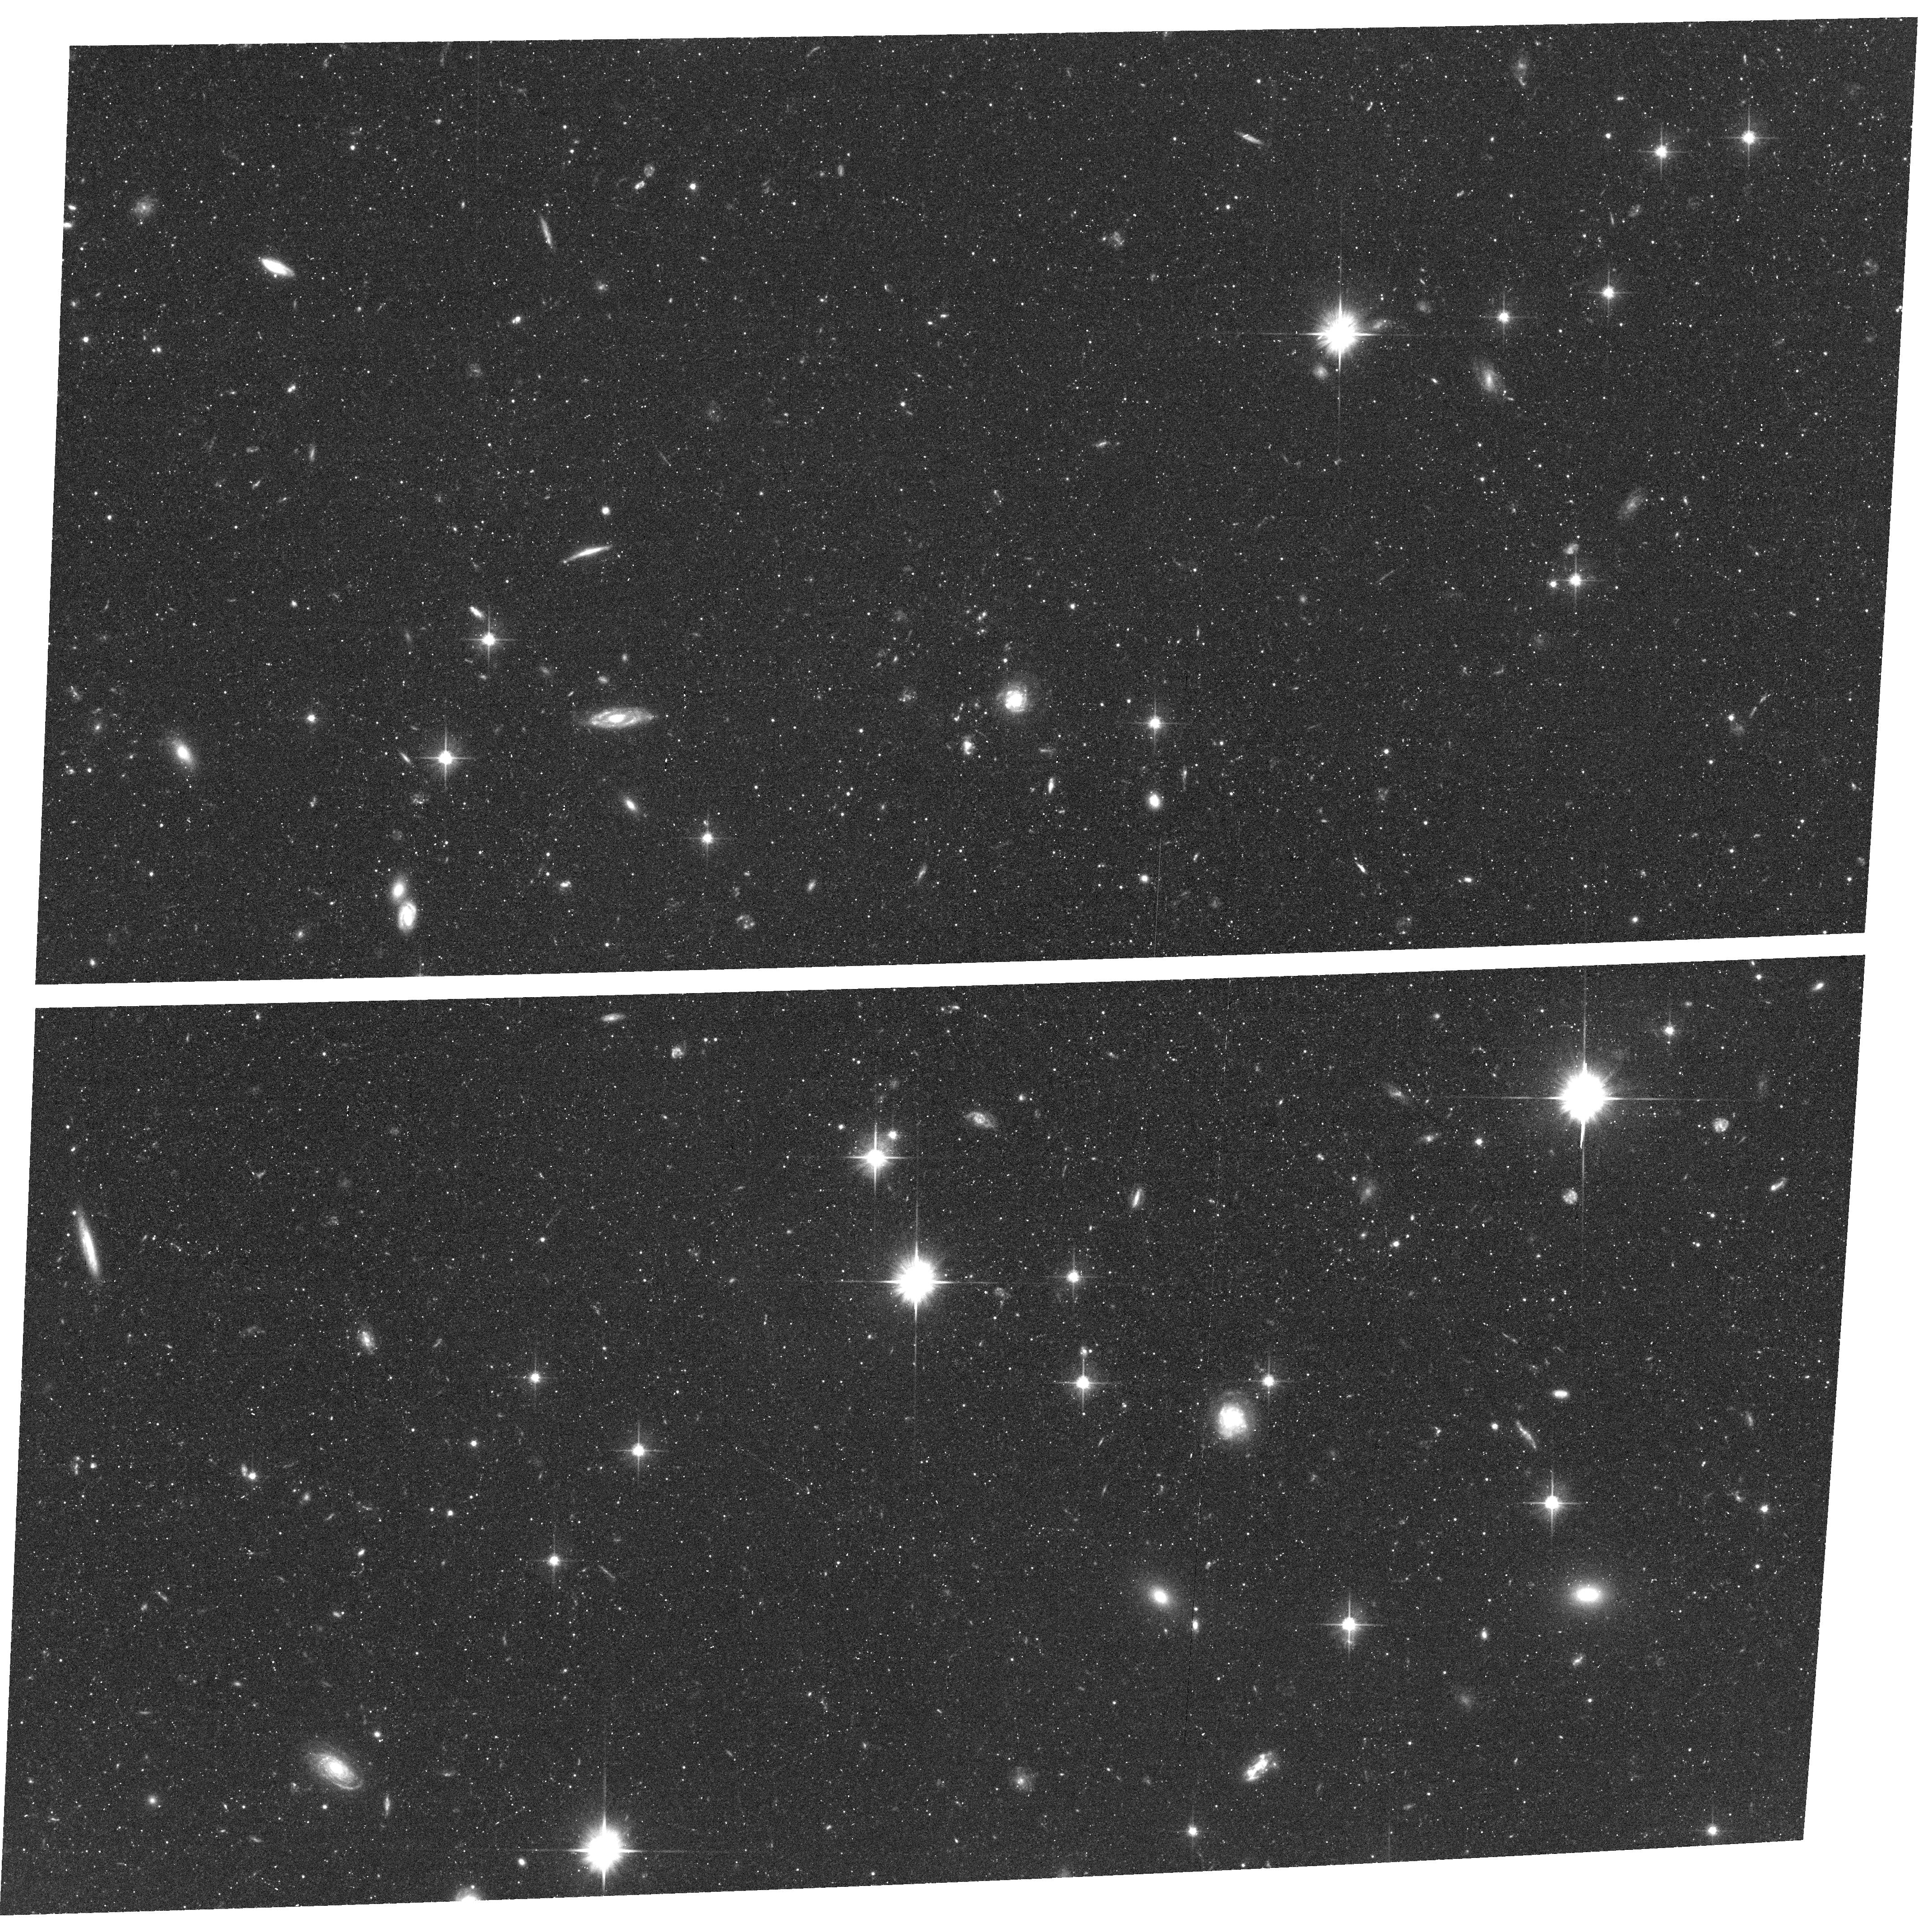
Target: field at RA 12.088°, Dec 39.819°
Instrument: ACS/WFC
Filter: F606W
Exposure: 46 min
Observation ID: hst_11632_01_acs_wfc_f606w_jb2f01

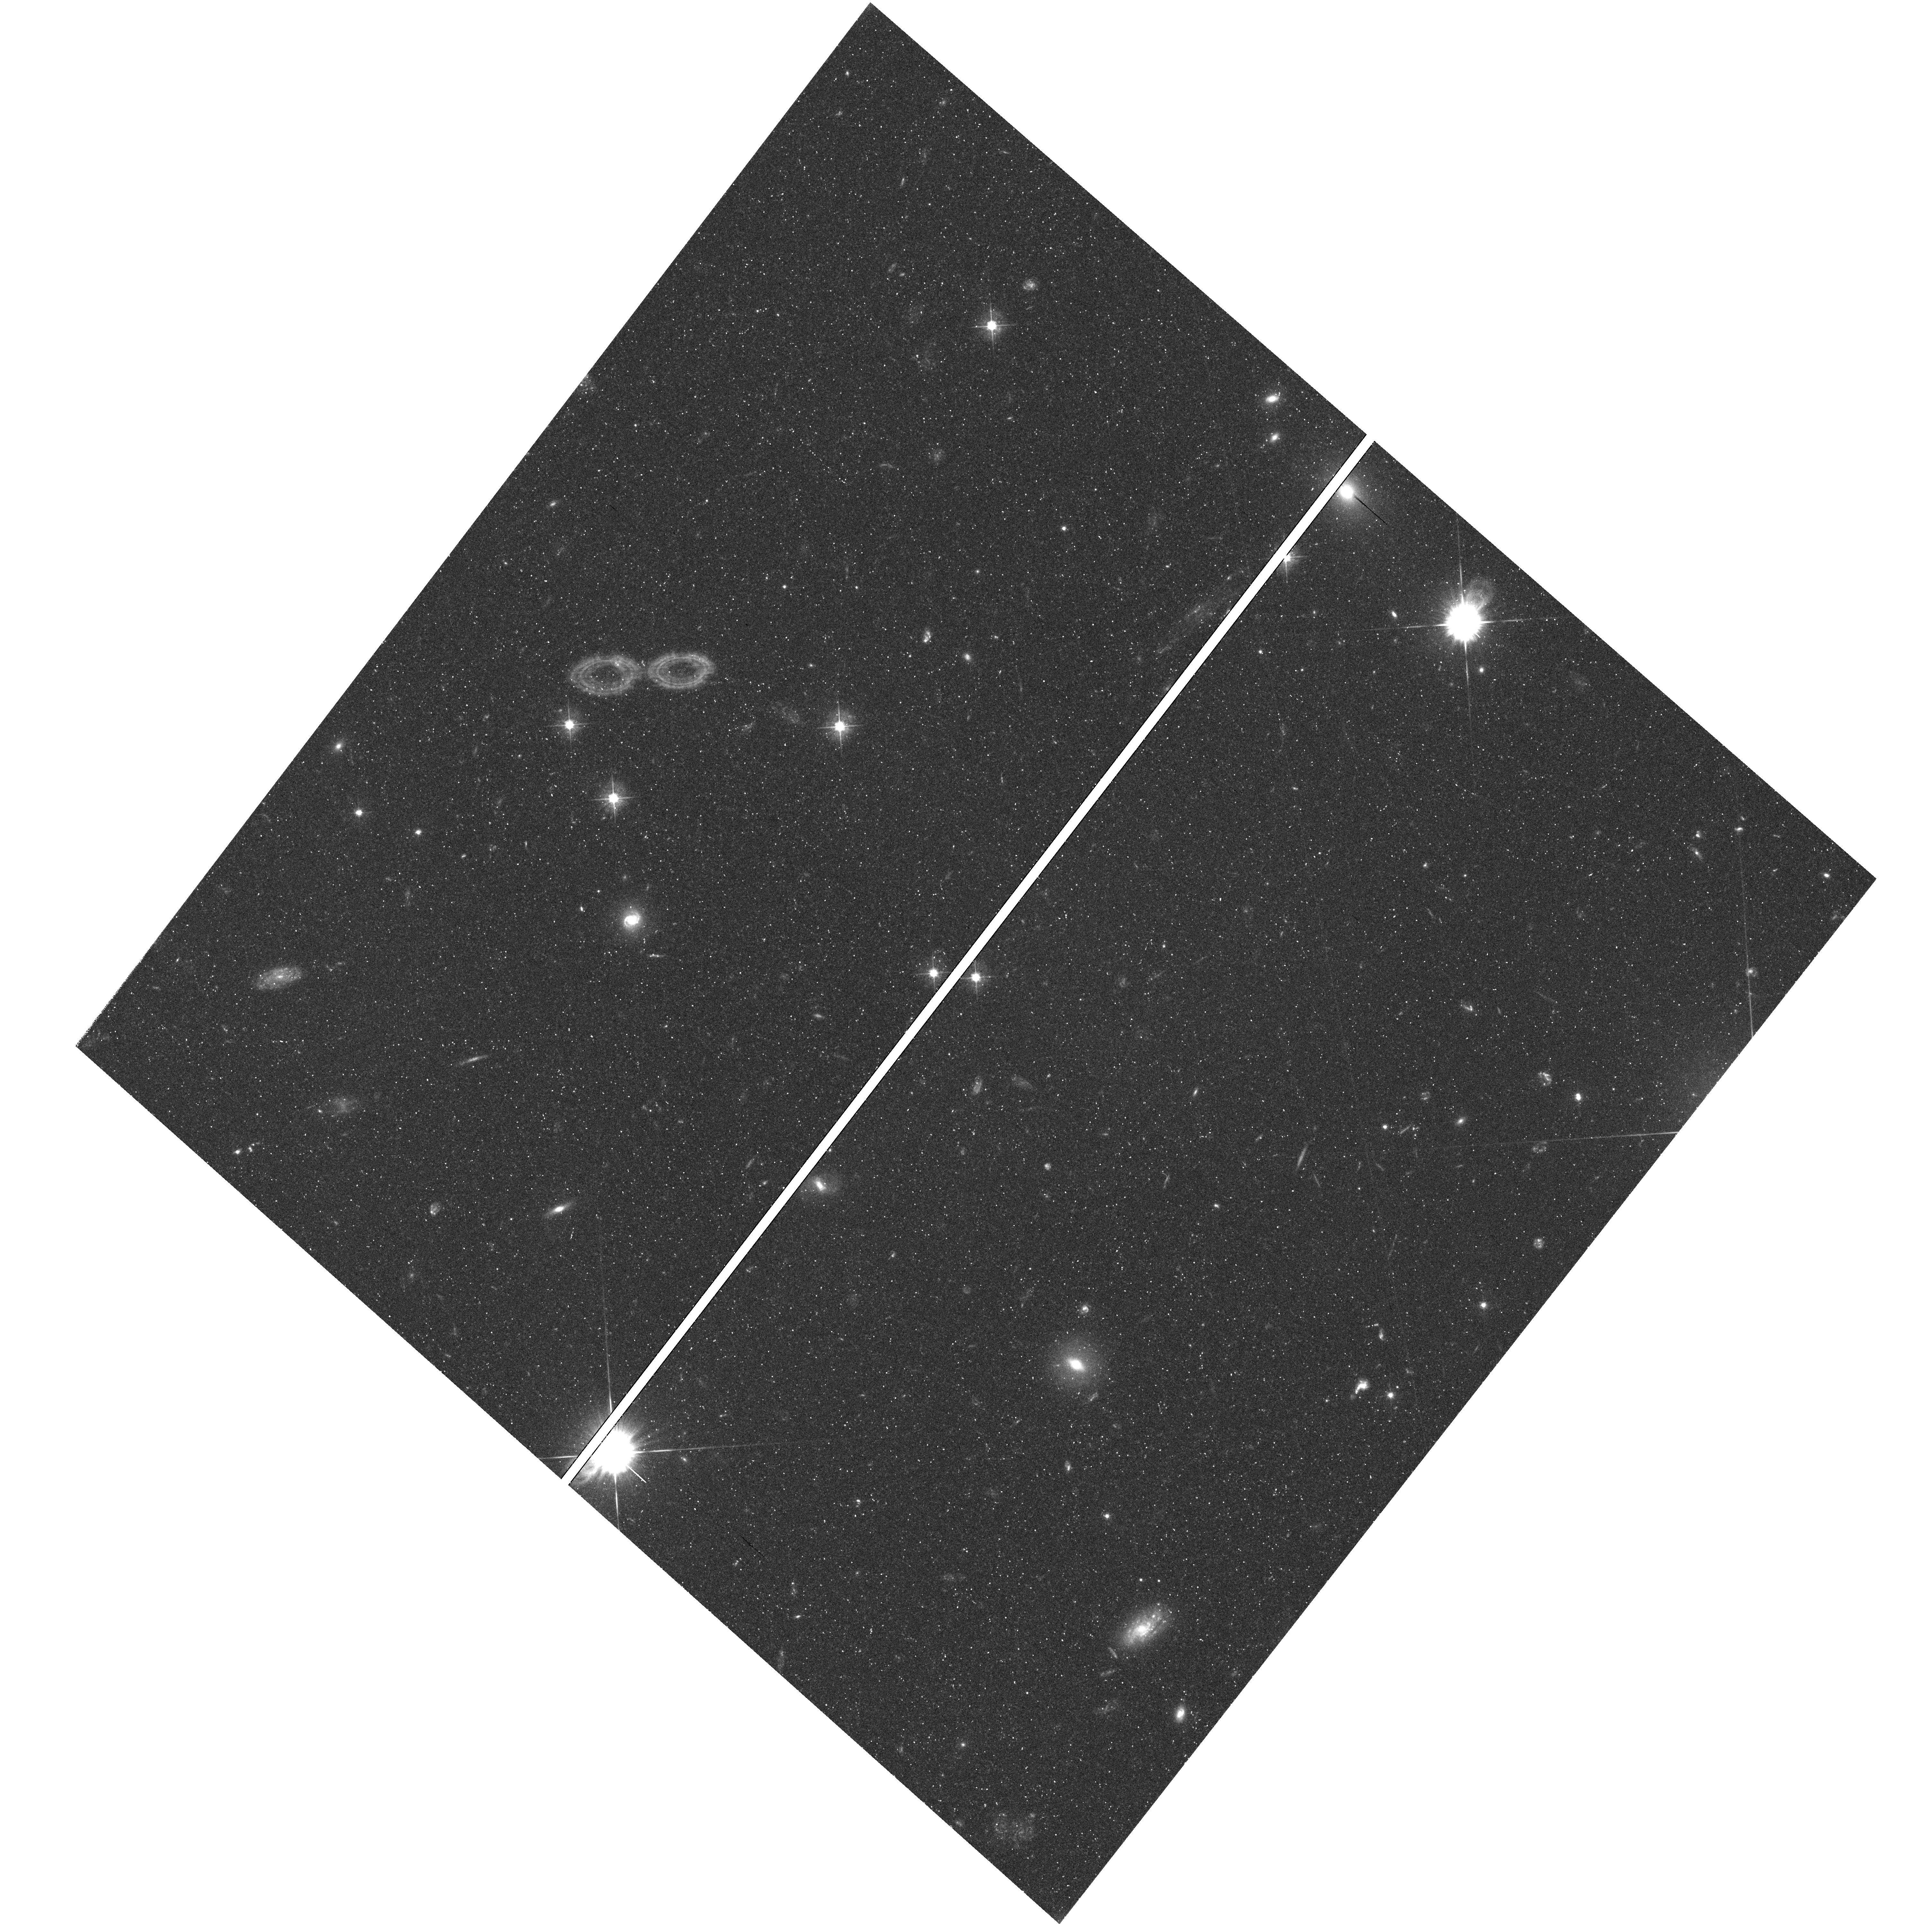
Target: field at RA 15.302°, Dec 42.564°
Instrument: WFC3/UVIS
Filter: F475W
Exposure: 50 min
Observation ID: hst_11632_02_wfc3_uvis_f475w_ib2f02

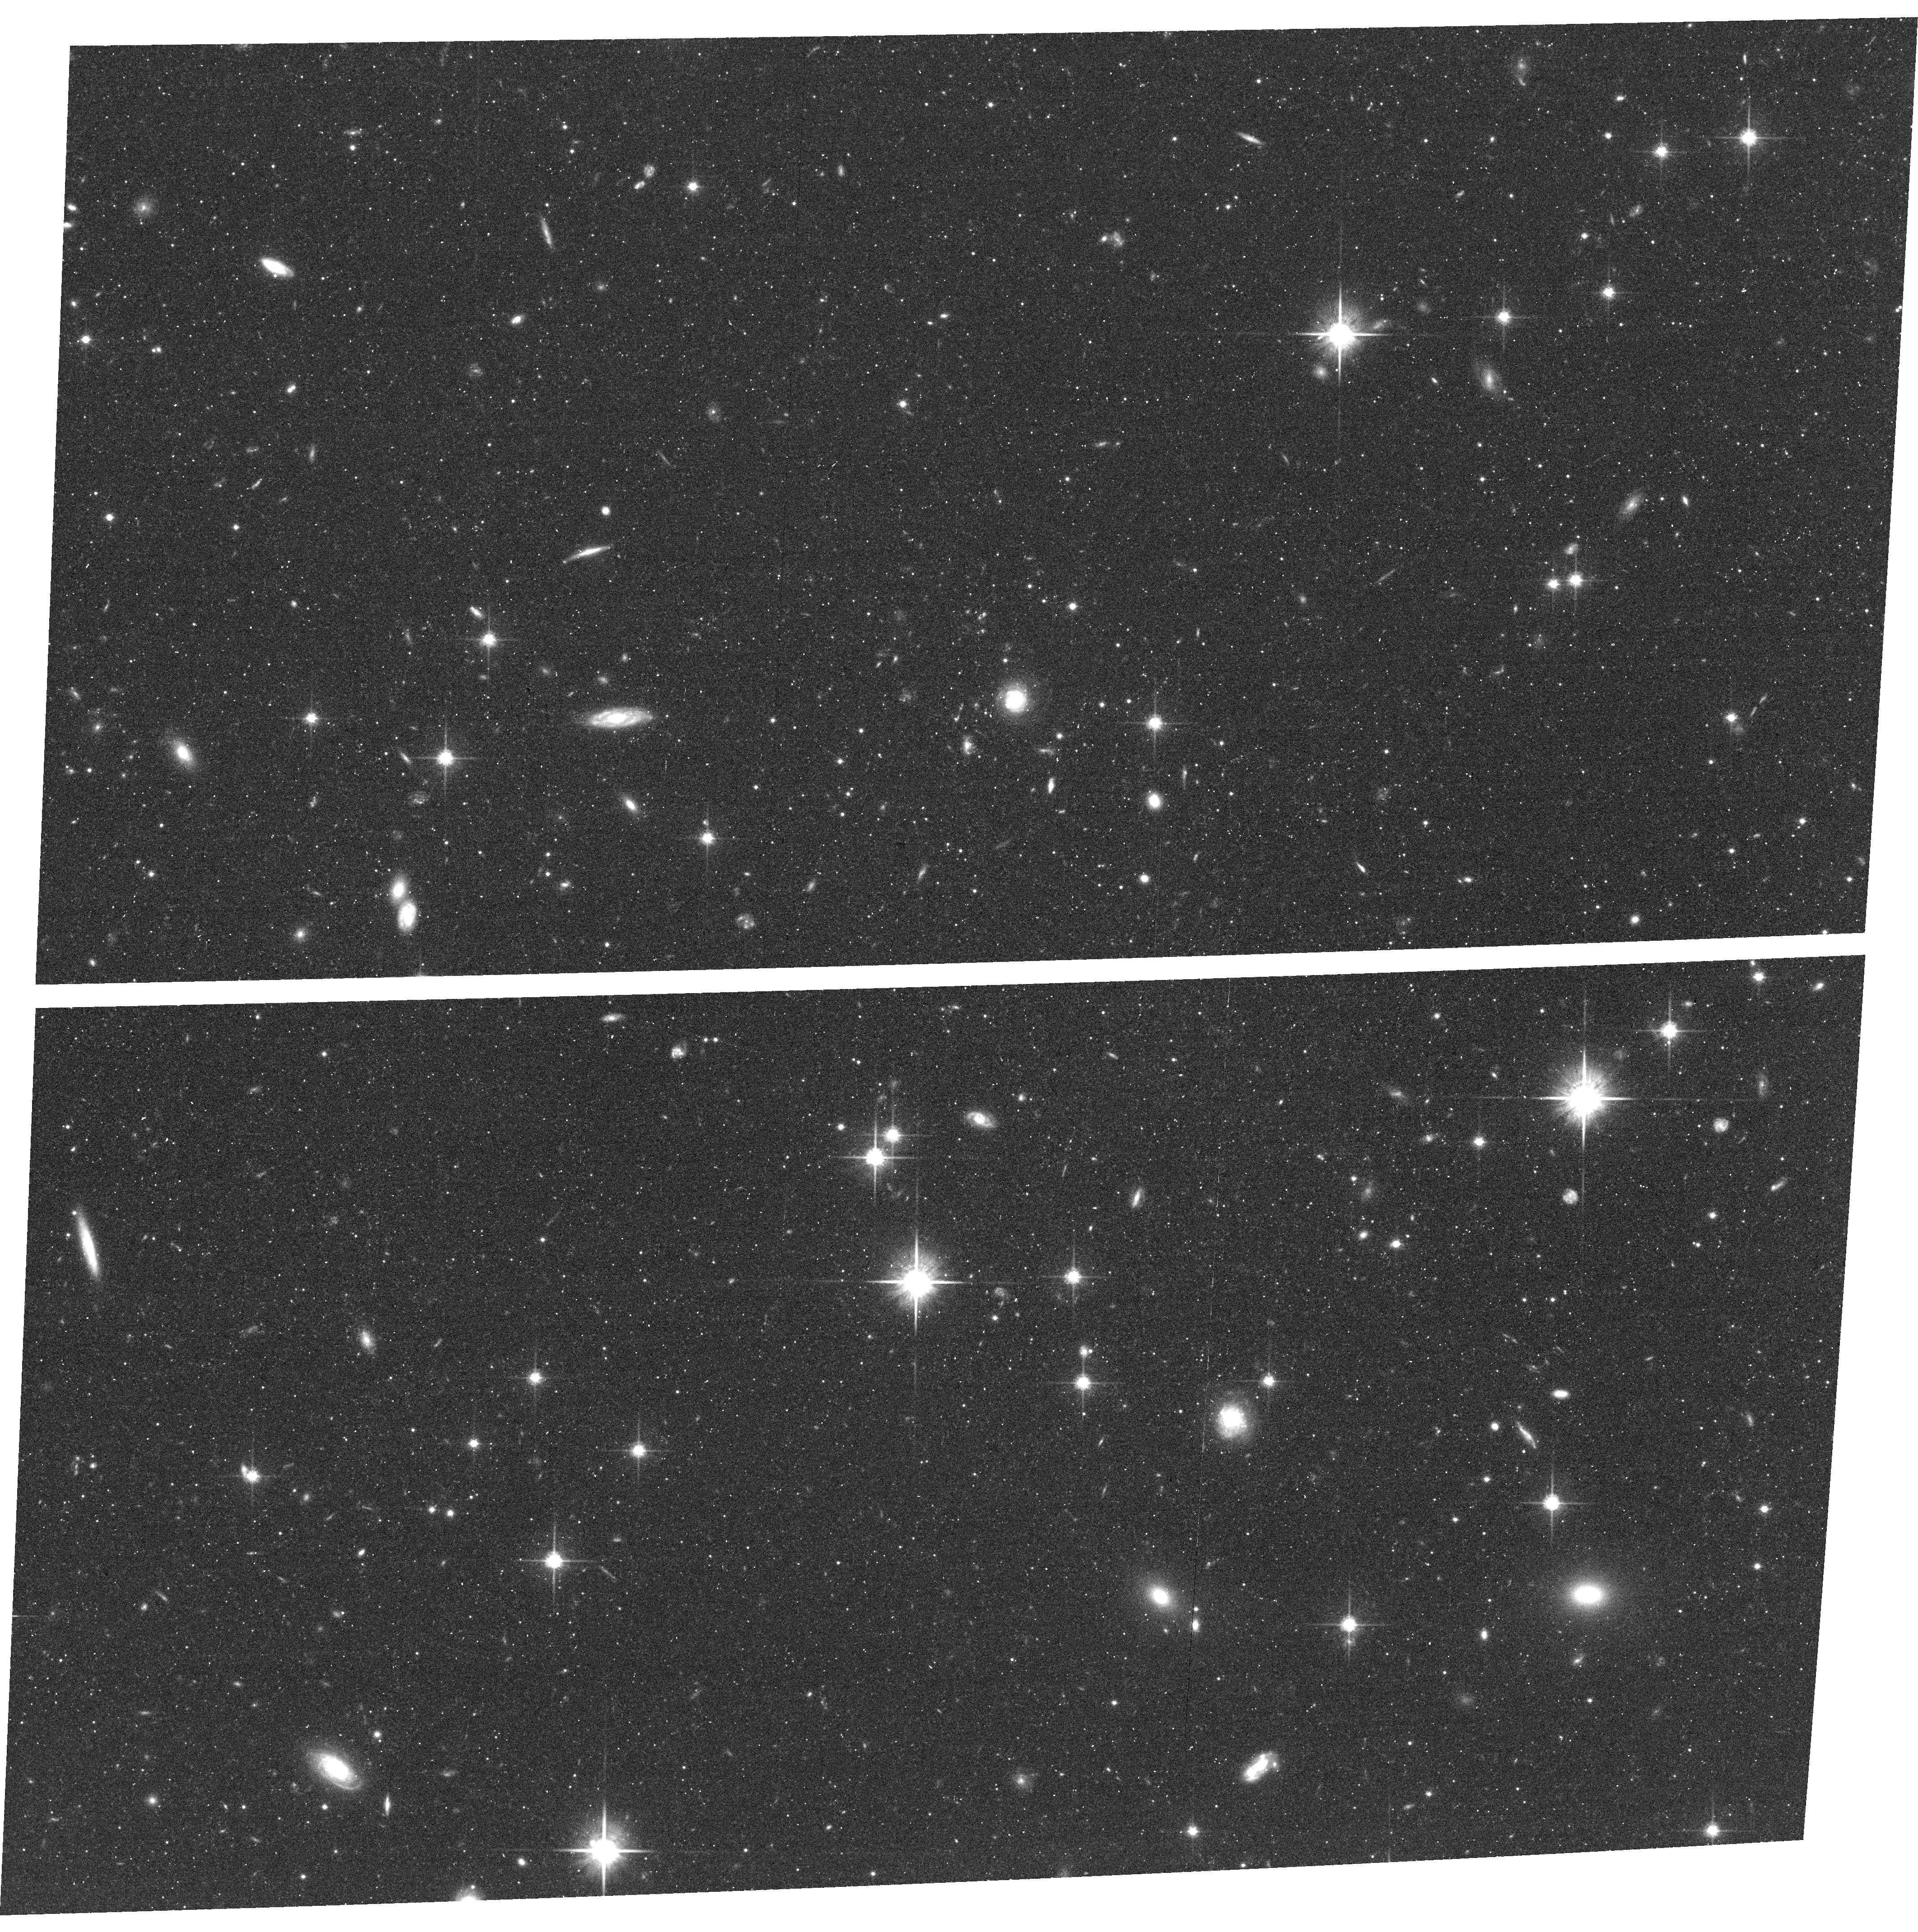
Target: field at RA 12.088°, Dec 39.823°
Instrument: ACS/WFC
Filter: F814W
Exposure: 36 min
Observation ID: hst_11632_01_acs_wfc_f814w_jb2f01

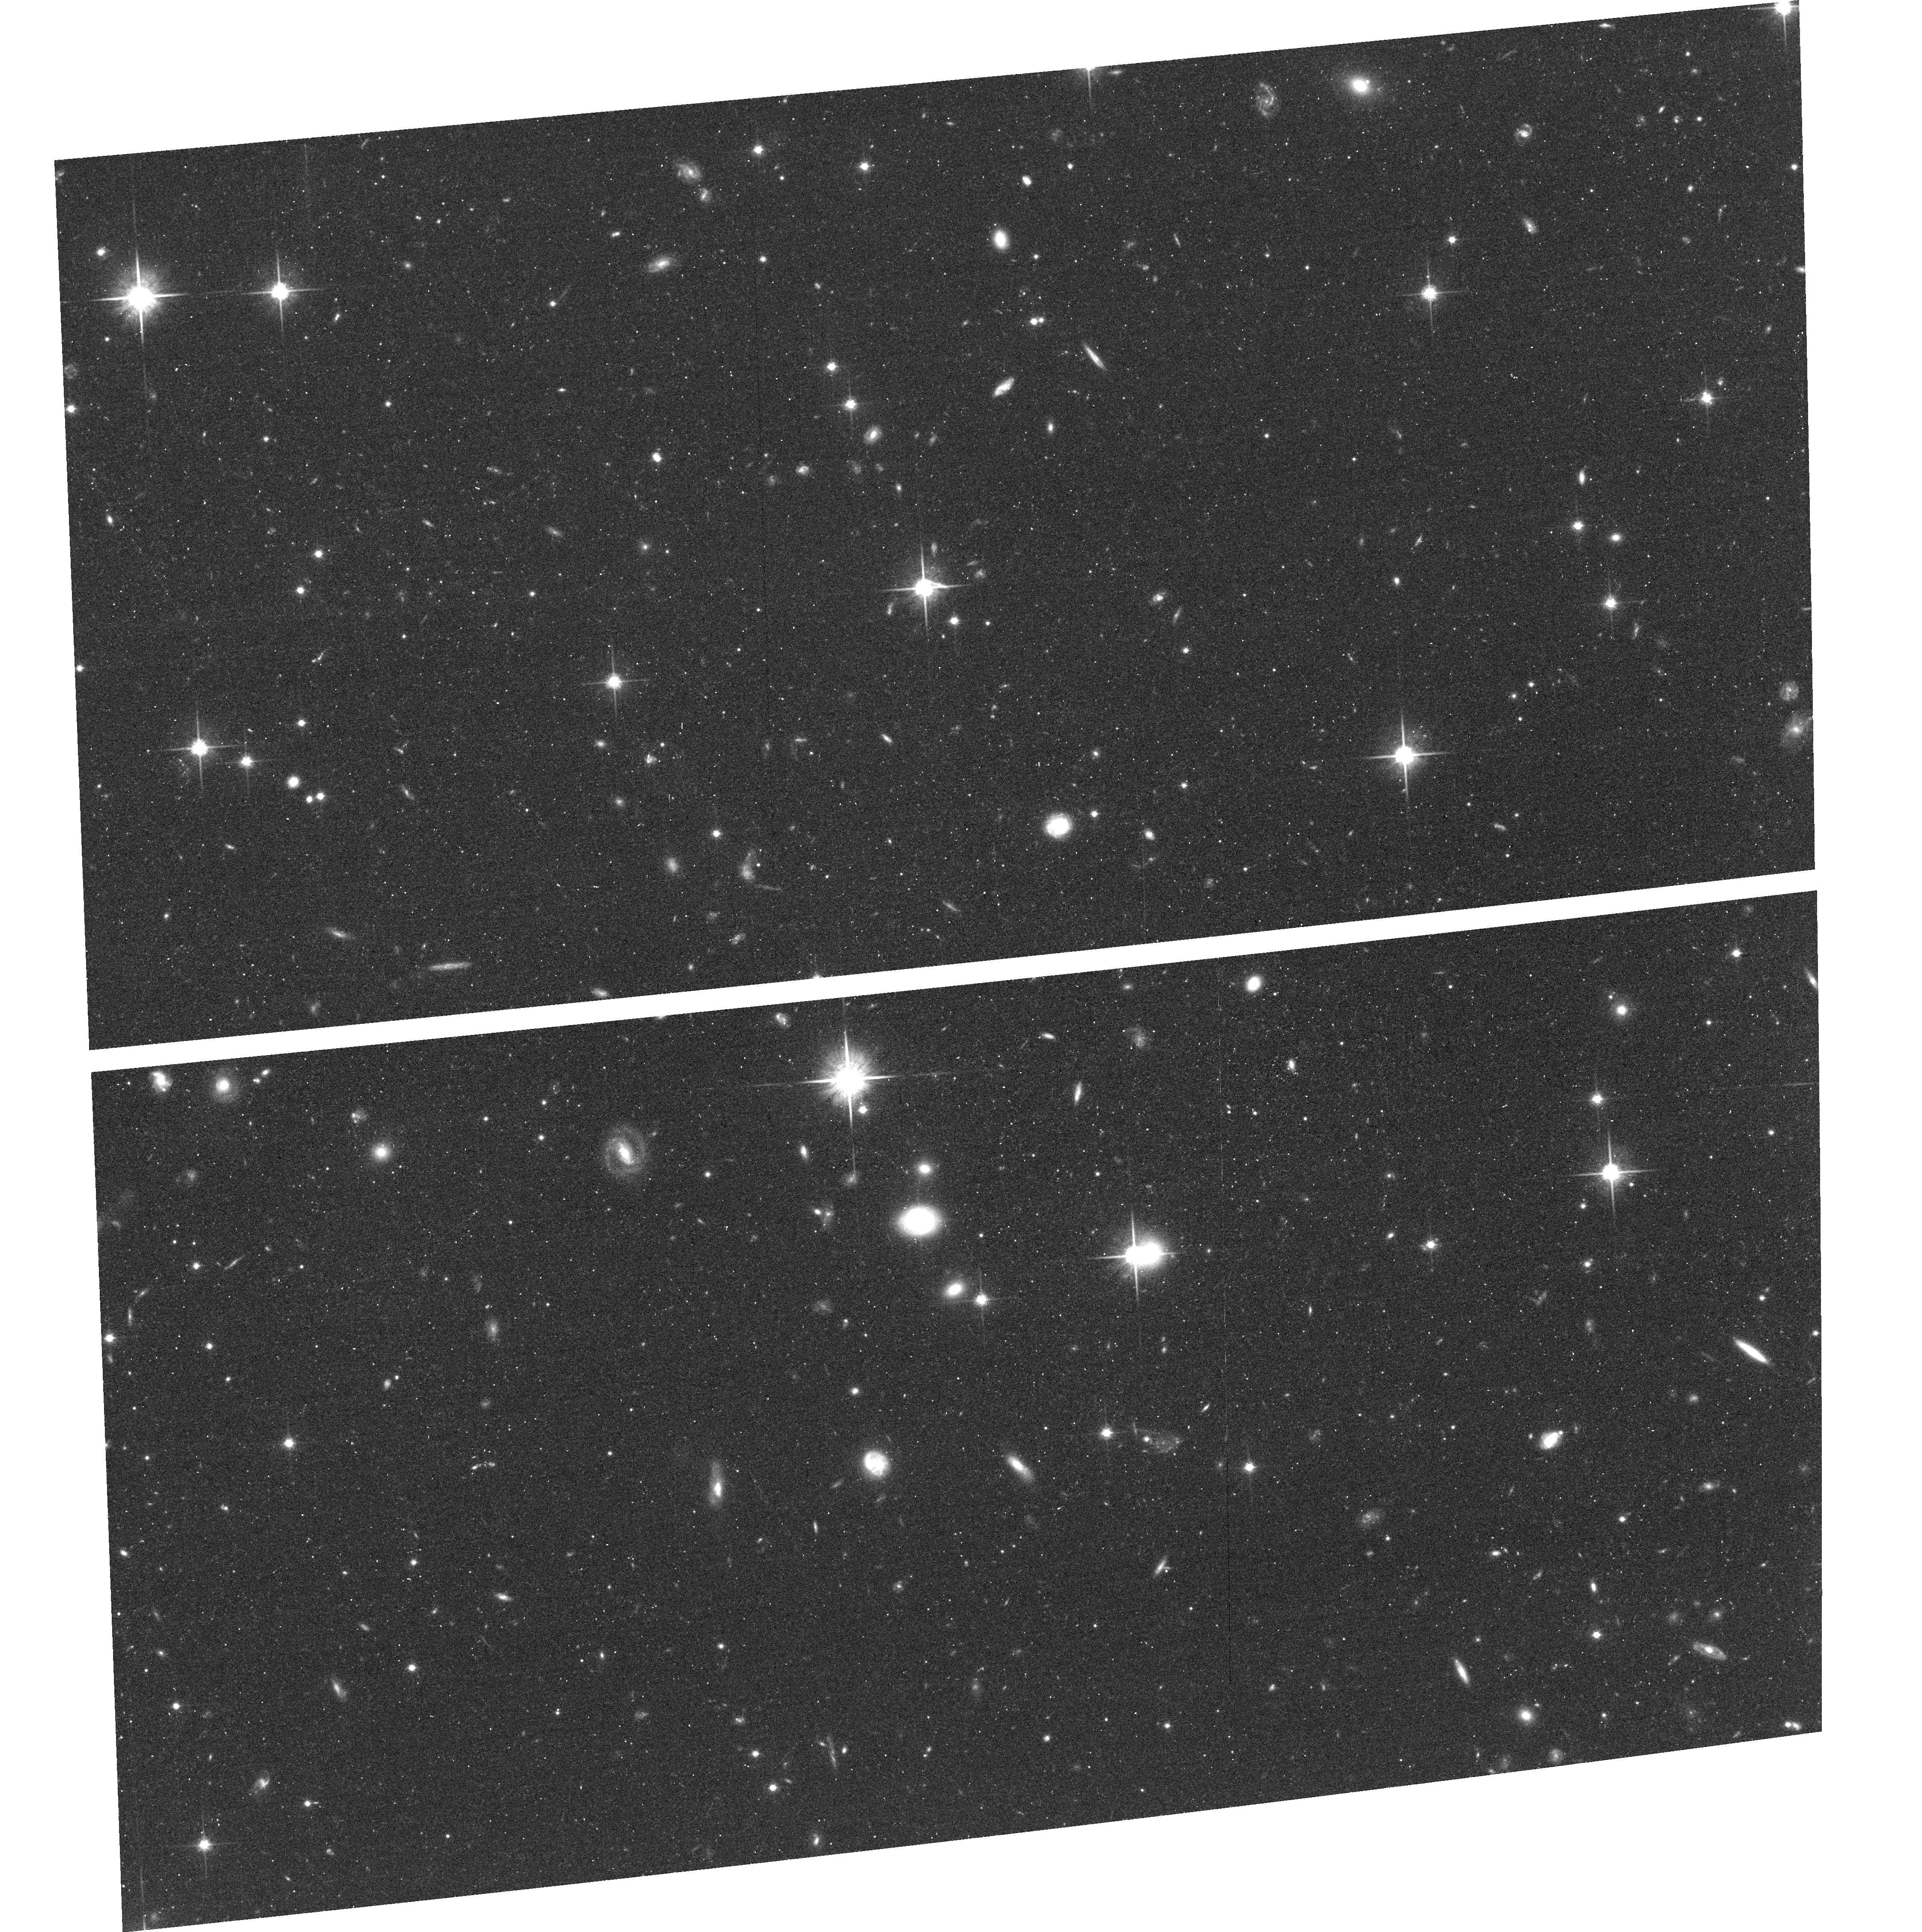
Target: field at RA 15.403°, Dec 42.628°
Instrument: ACS/WFC
Filter: F814W
Exposure: 36 min
Observation ID: hst_11632_02_acs_wfc_f814w_jb2f02

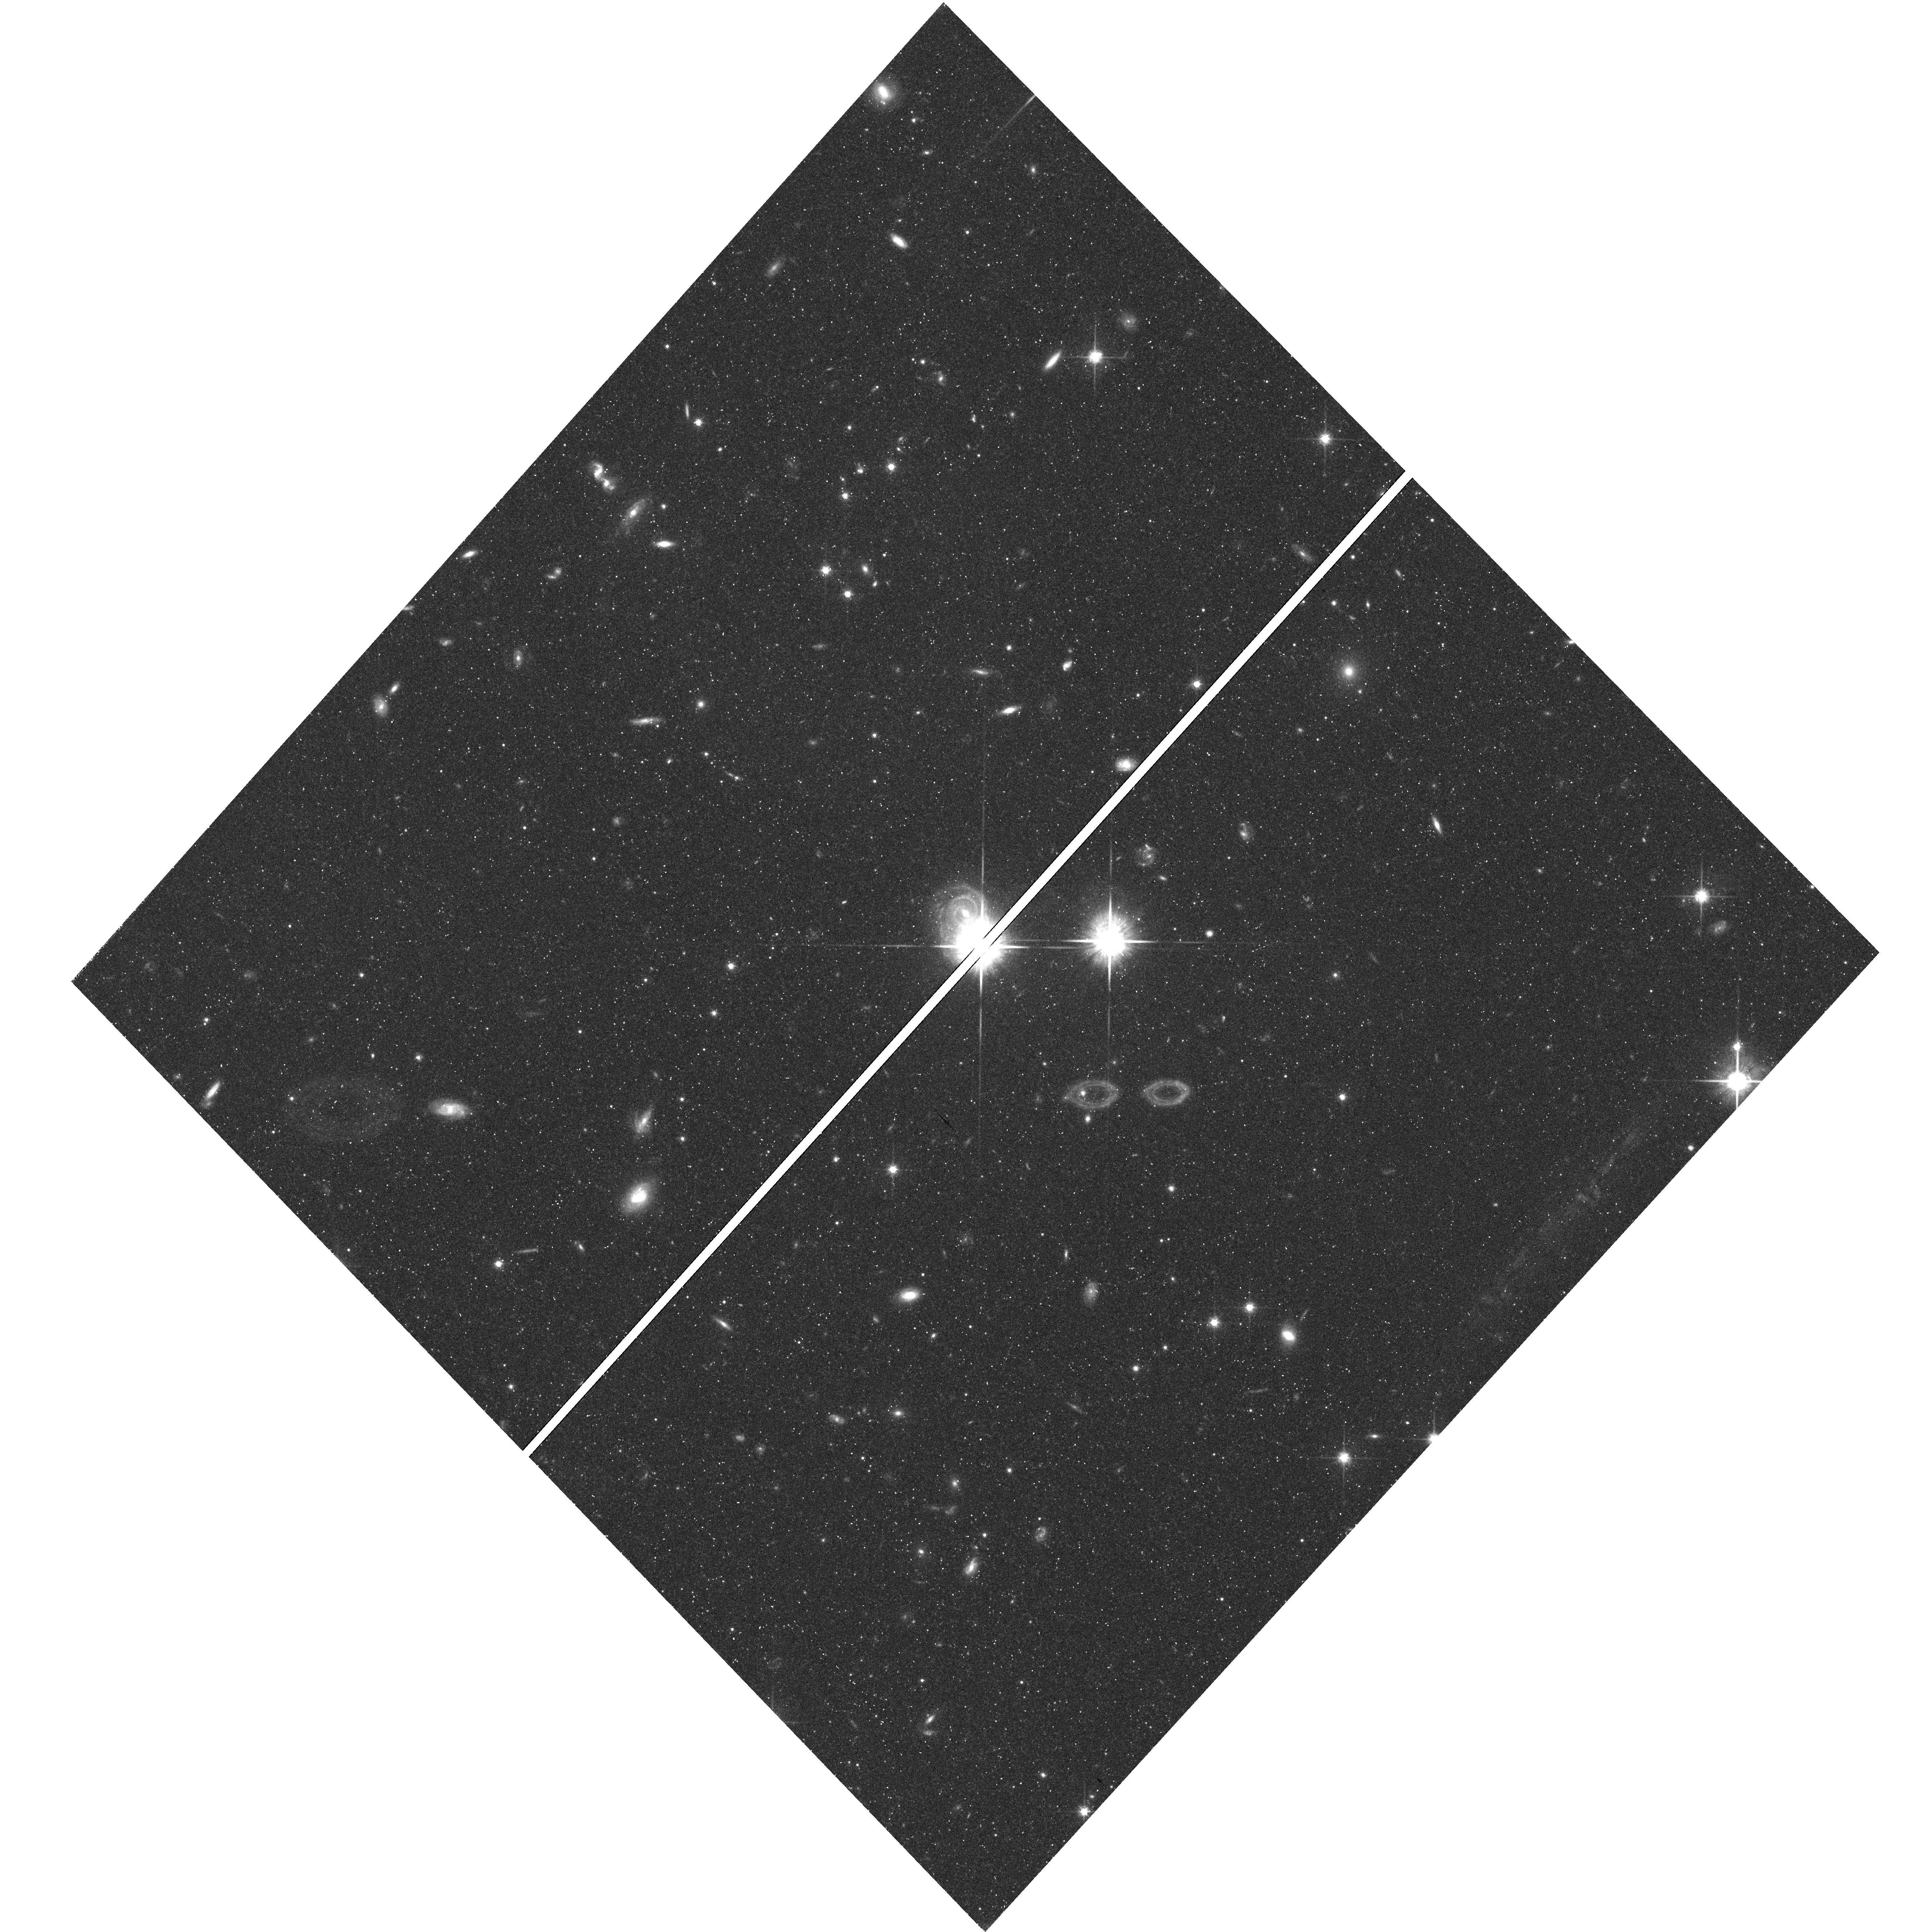
Target: field at RA 11.998°, Dec 39.753°
Instrument: WFC3/UVIS
Filter: F814W
Exposure: 39 min
Observation ID: hst_11632_01_wfc3_uvis_f814w_ib2f01

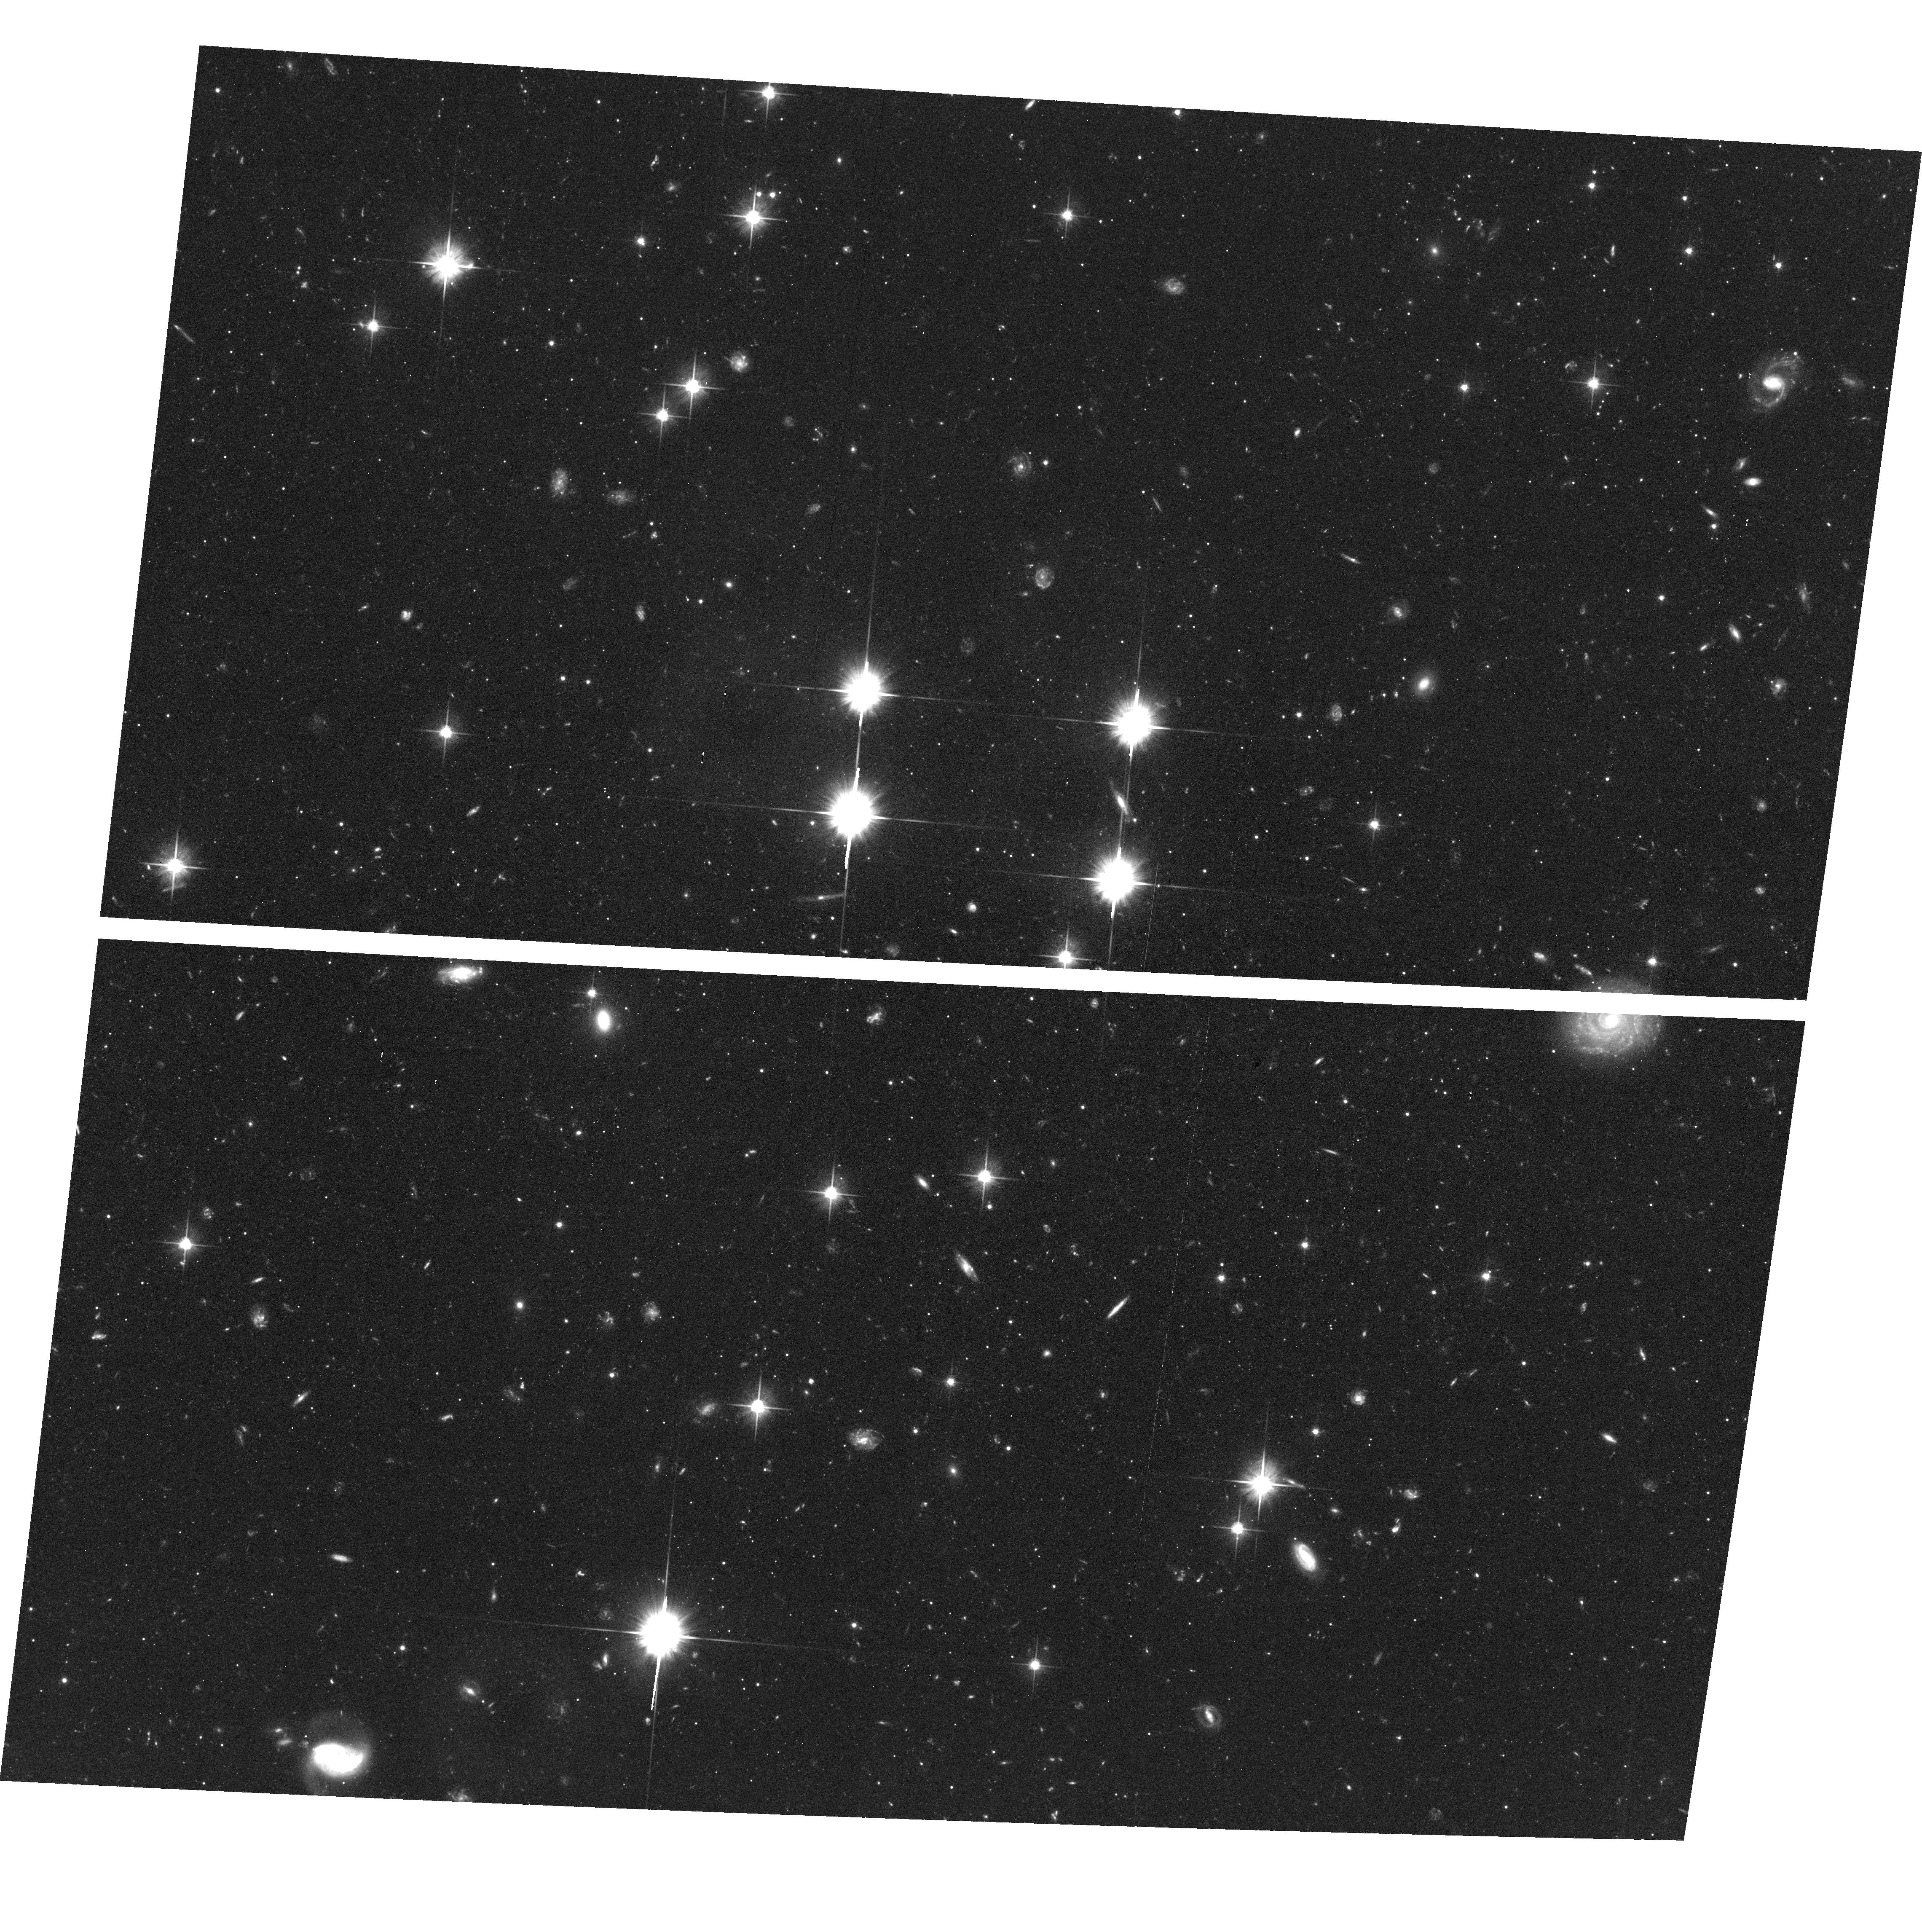
Target: field at RA 9.091°, Dec 43.414°
Instrument: ACS/WFC
Filter: F606W
Exposure: 1.6 h
Observation ID: hst_11632_03_acs_wfc_f606w_jb2f03

The Gaseous Corona of M31 (PI: Rich, R. Michael)

We propose to obtain ultraviolet spectroscopy of the halo of M31, to probe for a hot corona on scales of 30-40 pc from the galaxy. We seek to obtain absorption line spectra of O I, Mg II, Si II, C IV, and Si IV toward bright QSOs located behind the galaxy. One of the sightlines falls on the projection of Ibata's giant stream. All background sources have been vetted with GALEX photometry and are therefore bright enough for observation. If hot gas is detected with this initial study, we will endeavor to use a grid of background sources to map the structure and kinematics of this gas in detail. M31 is the nearest major spiral galaxy for which such a study can be undertaken, other than our own Milky Way. Recent studies find a substantial population of HI high velocity clouds at distances form M31 of up to 50 kpc, and there is well documented evidence of disrupted satellites and tidal streams. These observations will shed light on the hot gaseous halo of M31, but also will help in interpreting QSO sightlines at high redshift.